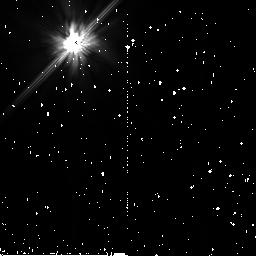
Target: BD+032954
Instrument: NICMOS/NIC2
Filter: F110W
Exposure: 5 min
Observation ID: n8jv53010

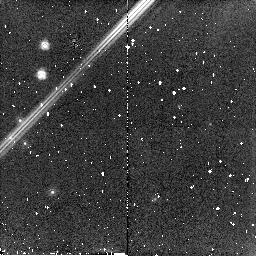
Target: BD+001694
Instrument: NICMOS/NIC2
Filter: F160W
Exposure: 5 min
Observation ID: n8jv01010

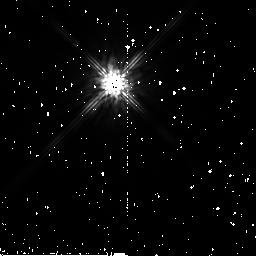
Target: BD+032954
Instrument: NICMOS/NIC2
Filter: F160W
Exposure: 1 min
Observation ID: n8jv53030

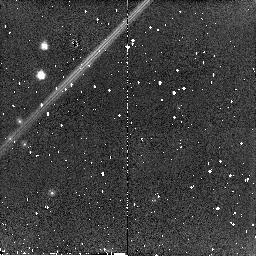
Target: BD+001694
Instrument: NICMOS/NIC2
Filter: F110W
Exposure: 5 min
Observation ID: n8jv02010

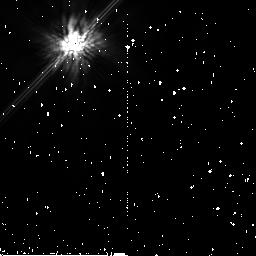
Target: BD+032954
Instrument: NICMOS/NIC2
Filter: F160W
Exposure: 5 min
Observation ID: n8jv51010

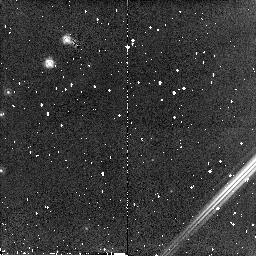
Target: BD+001694
Instrument: NICMOS/NIC2
Filter: F160W
Exposure: 4 min
Observation ID: n8jv03020

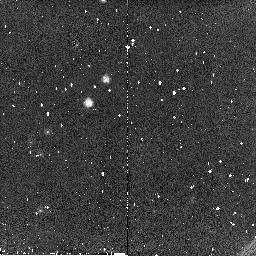
Target: BD+001694
Instrument: NICMOS/NIC2
Filter: F110W
Exposure: 1 min
Observation ID: n8jv03040

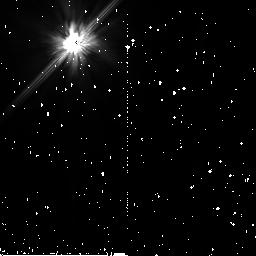
Target: BD+032954
Instrument: NICMOS/NIC2
Filter: F110W
Exposure: 5 min
Observation ID: n8jv52010

NICMOS Coronagraphic Performance Assessment (PI: Schneider, Glenn)

This test defines a coherent program designed to quantitatively measure and map out the diffractive and scattered energy rejection of occulted targets to improve the target/background contrast ratios by use of the NICMOS coronagraph. The performance levels of system will be assessed while exploring the observational parameter spaces and execution strategies which undoubtedly will be proposed for use in HST Cycle 11. This test is constructed in four parts with different, but complementary, Taken together they will provide critical information needed to re-evaluate the coronagraphic systemic performance from which flight (and possibly ground) S/W updates, and advisories to observers defining Phase 2 proposals will be issued.